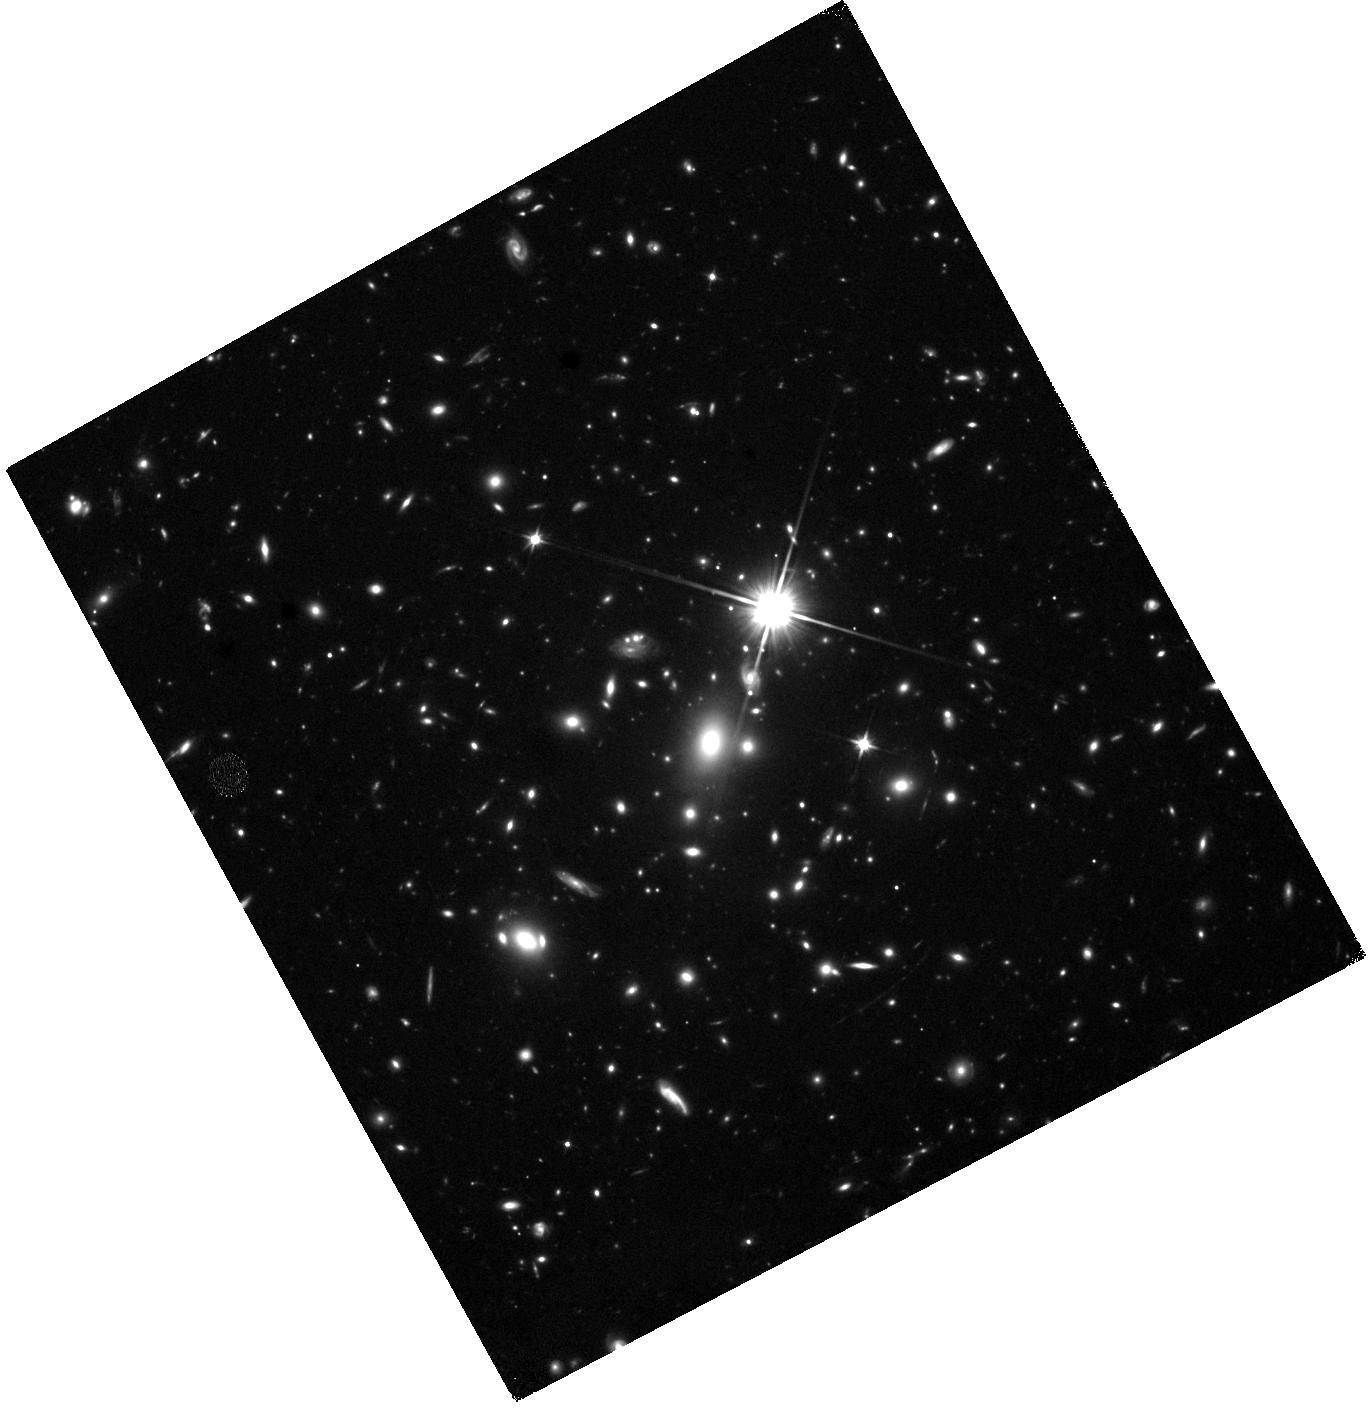
Target: WHL0137-08
Instrument: WFC3/IR
Filter: F110W
Exposure: 41 min
Observation ID: hst_16668_22_wfc3_ir_f110w_ieov22

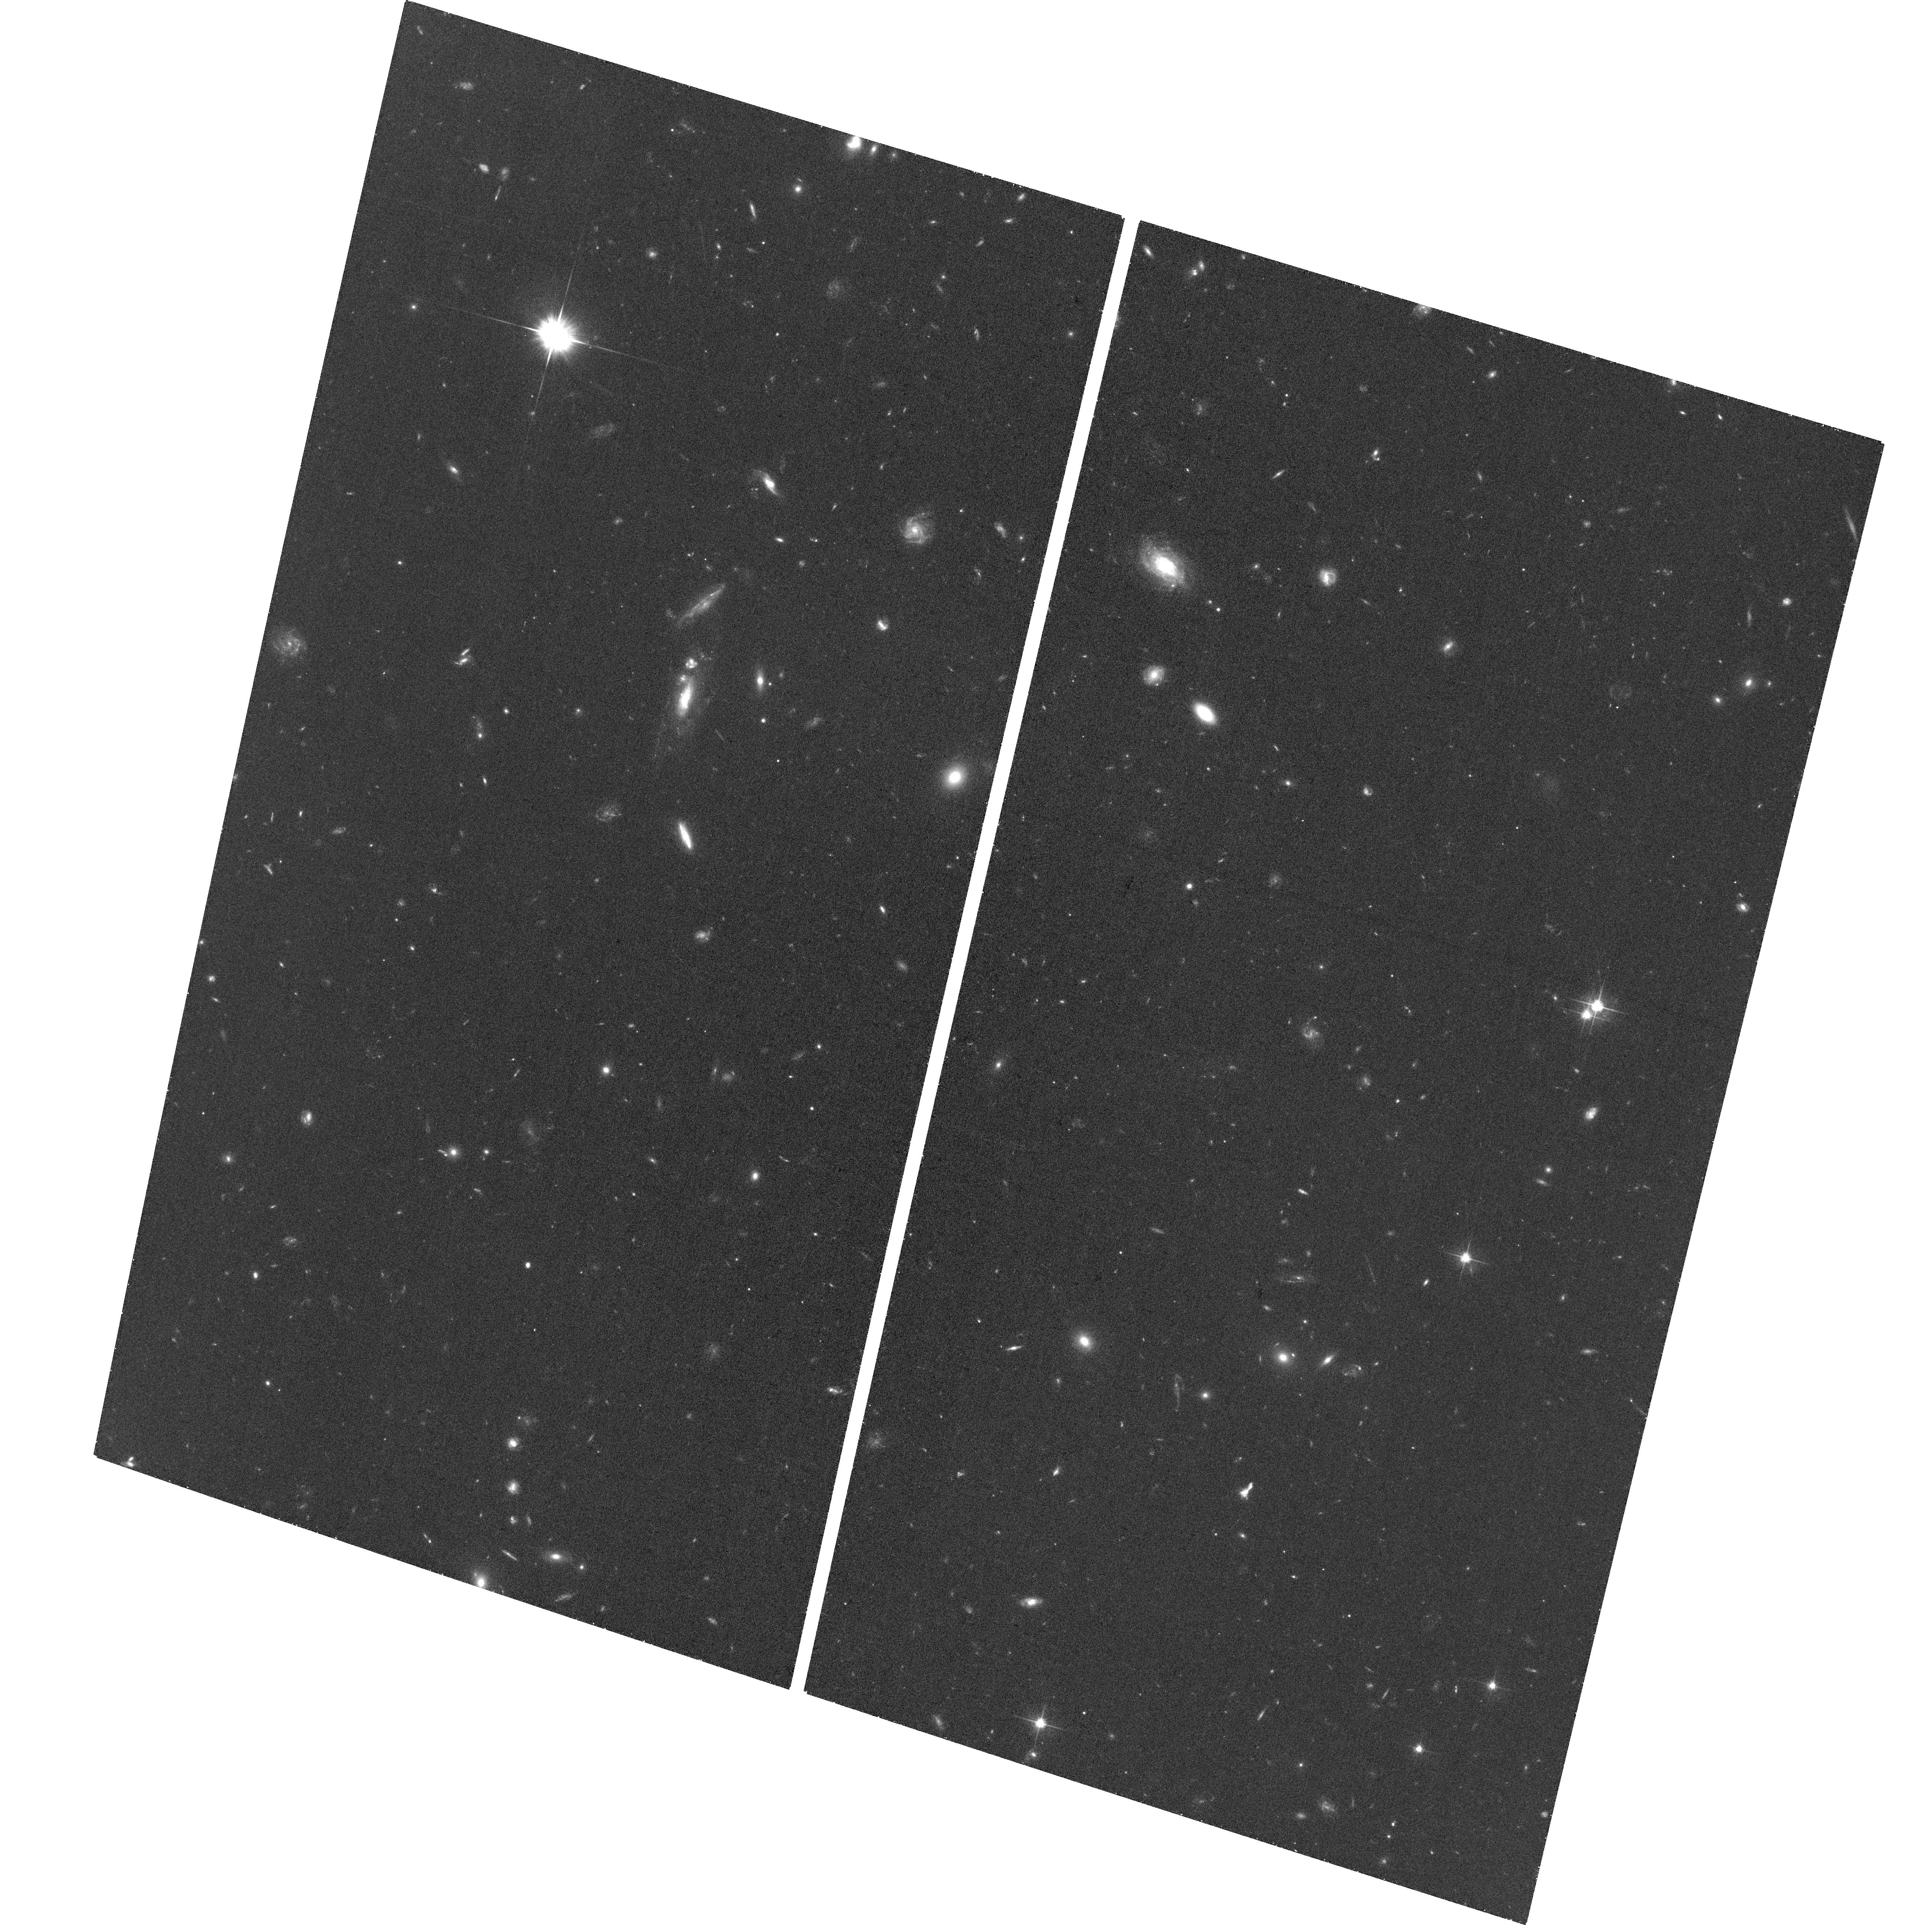
Target: field at RA 24.268°, Dec -8.404°
Instrument: ACS/WFC
Filter: F606W
Exposure: 31 min
Observation ID: hst_16668_44_acs_wfc_f606w_jeov44

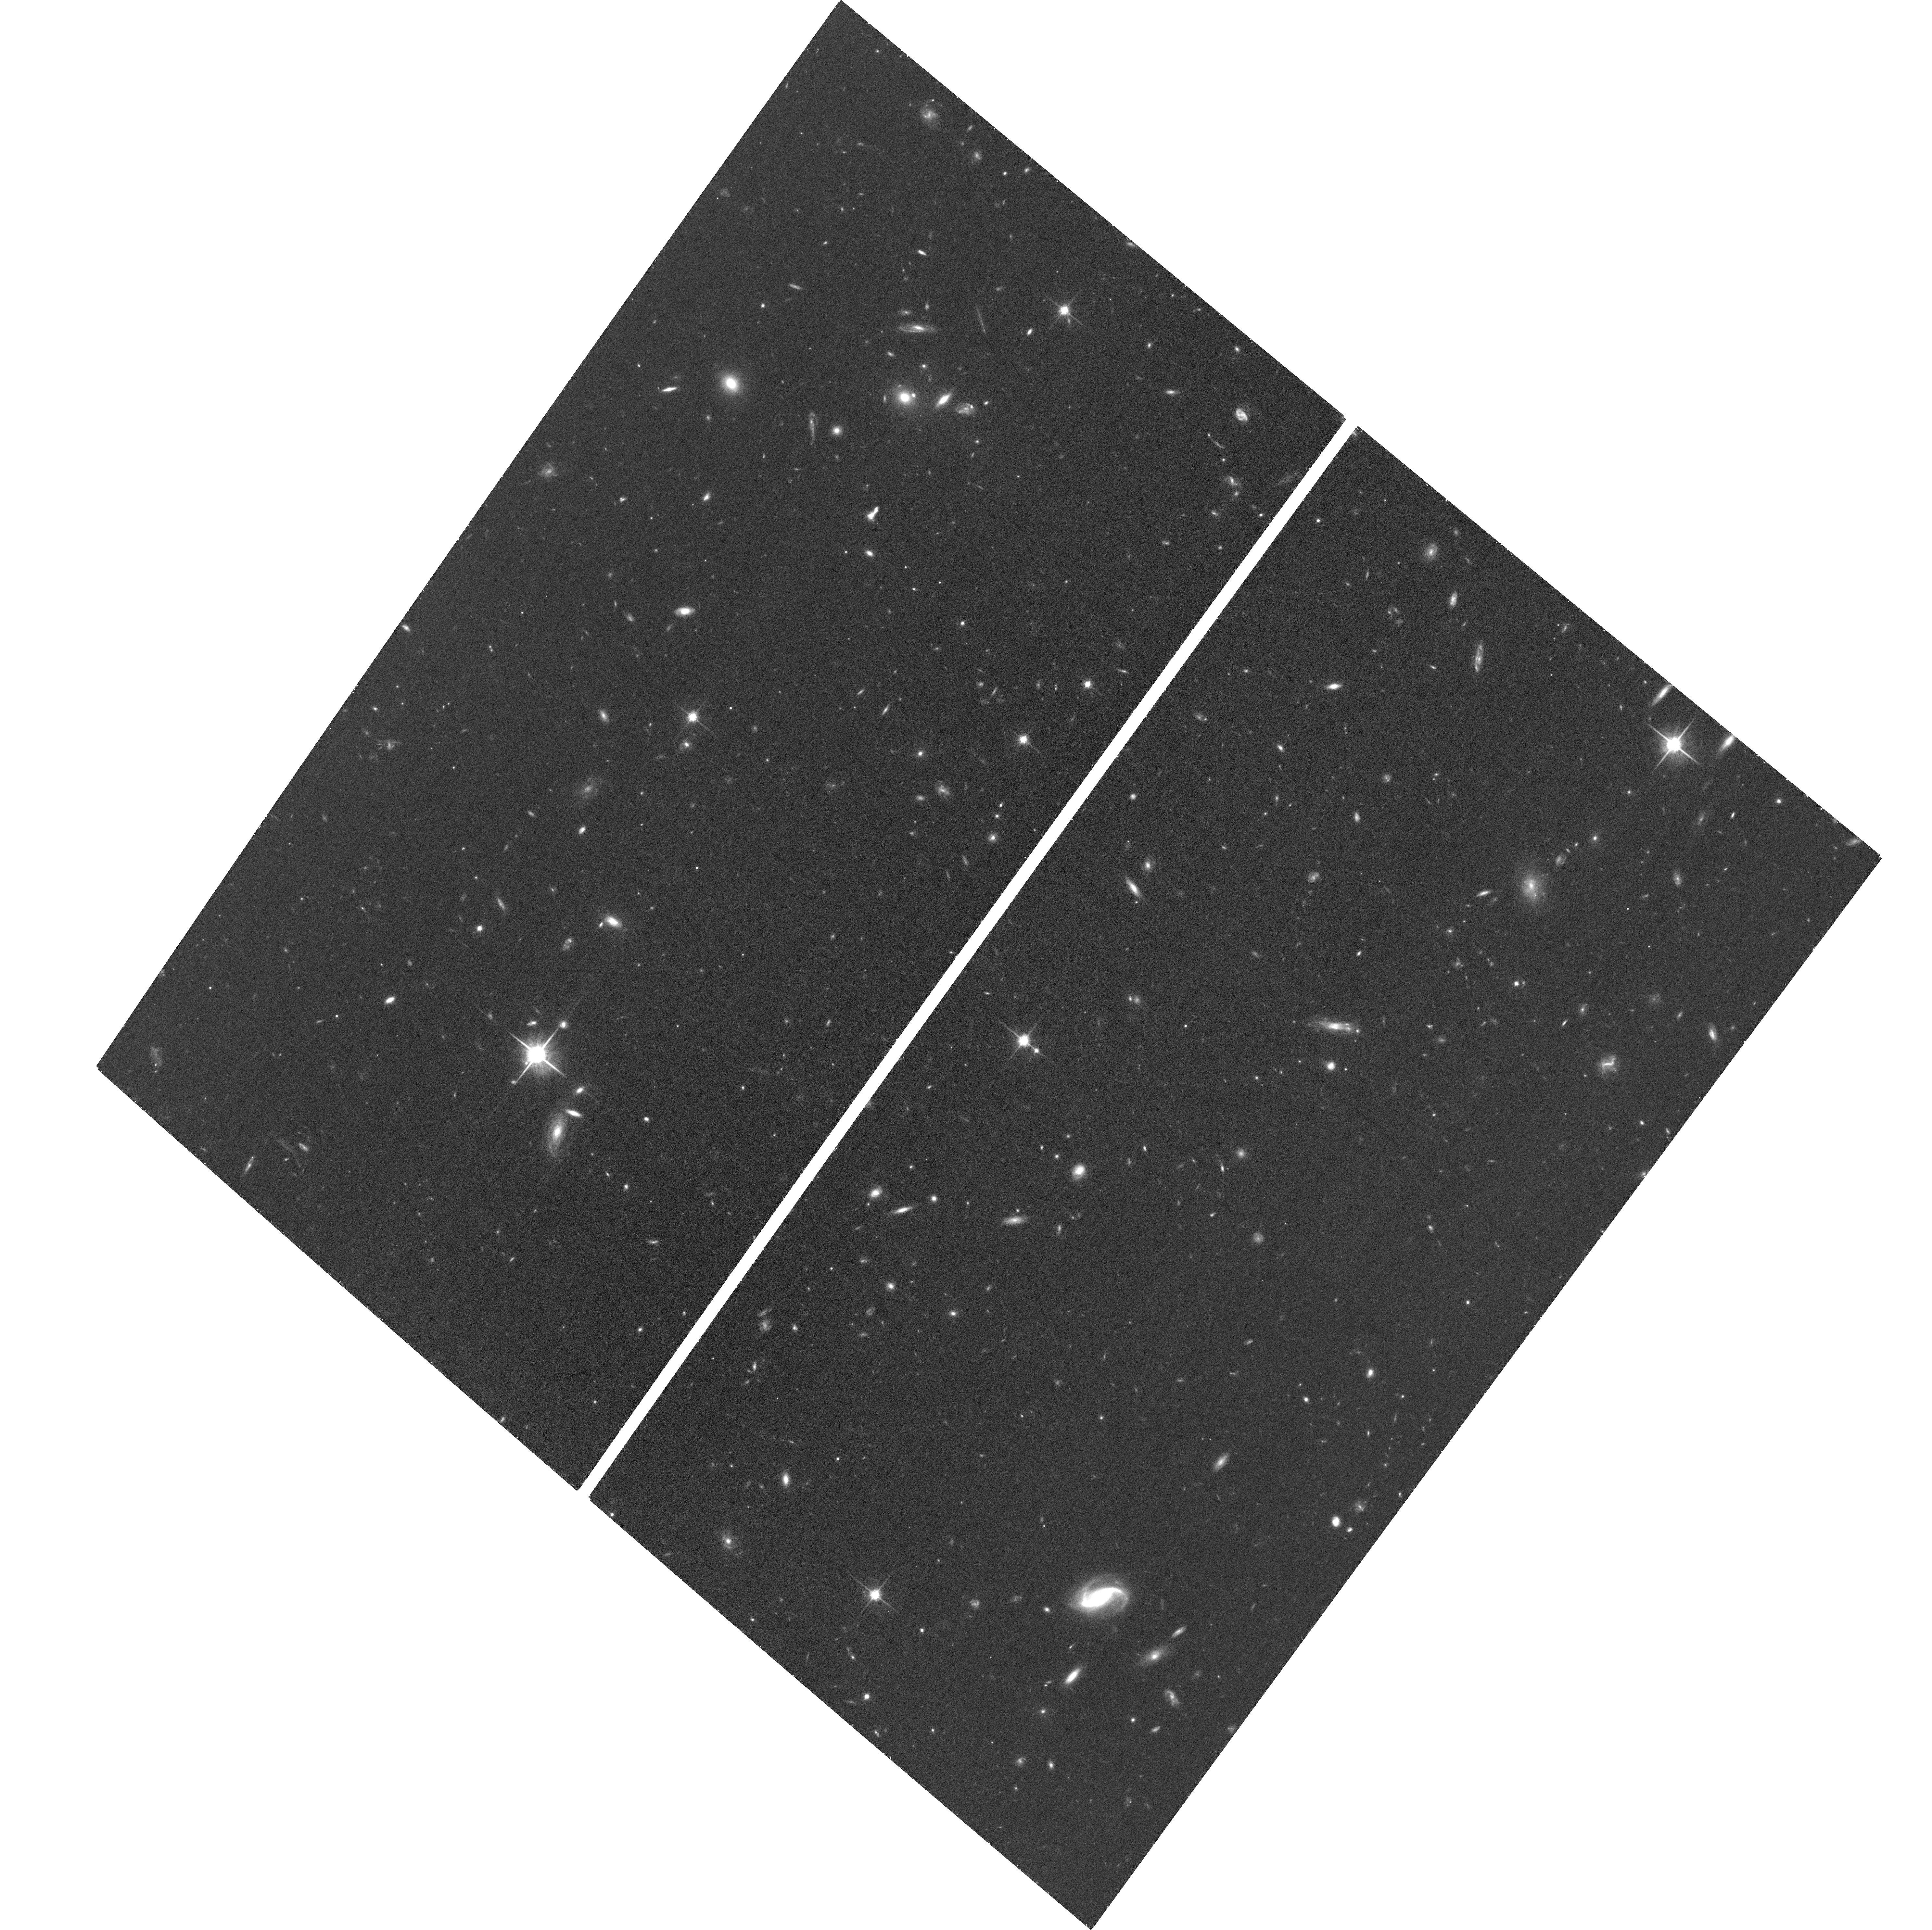
Target: field at RA 24.253°, Dec -8.443°
Instrument: ACS/WFC
Filter: F814W
Exposure: 33 min
Observation ID: hst_16668_11_acs_wfc_f814w_jeov11

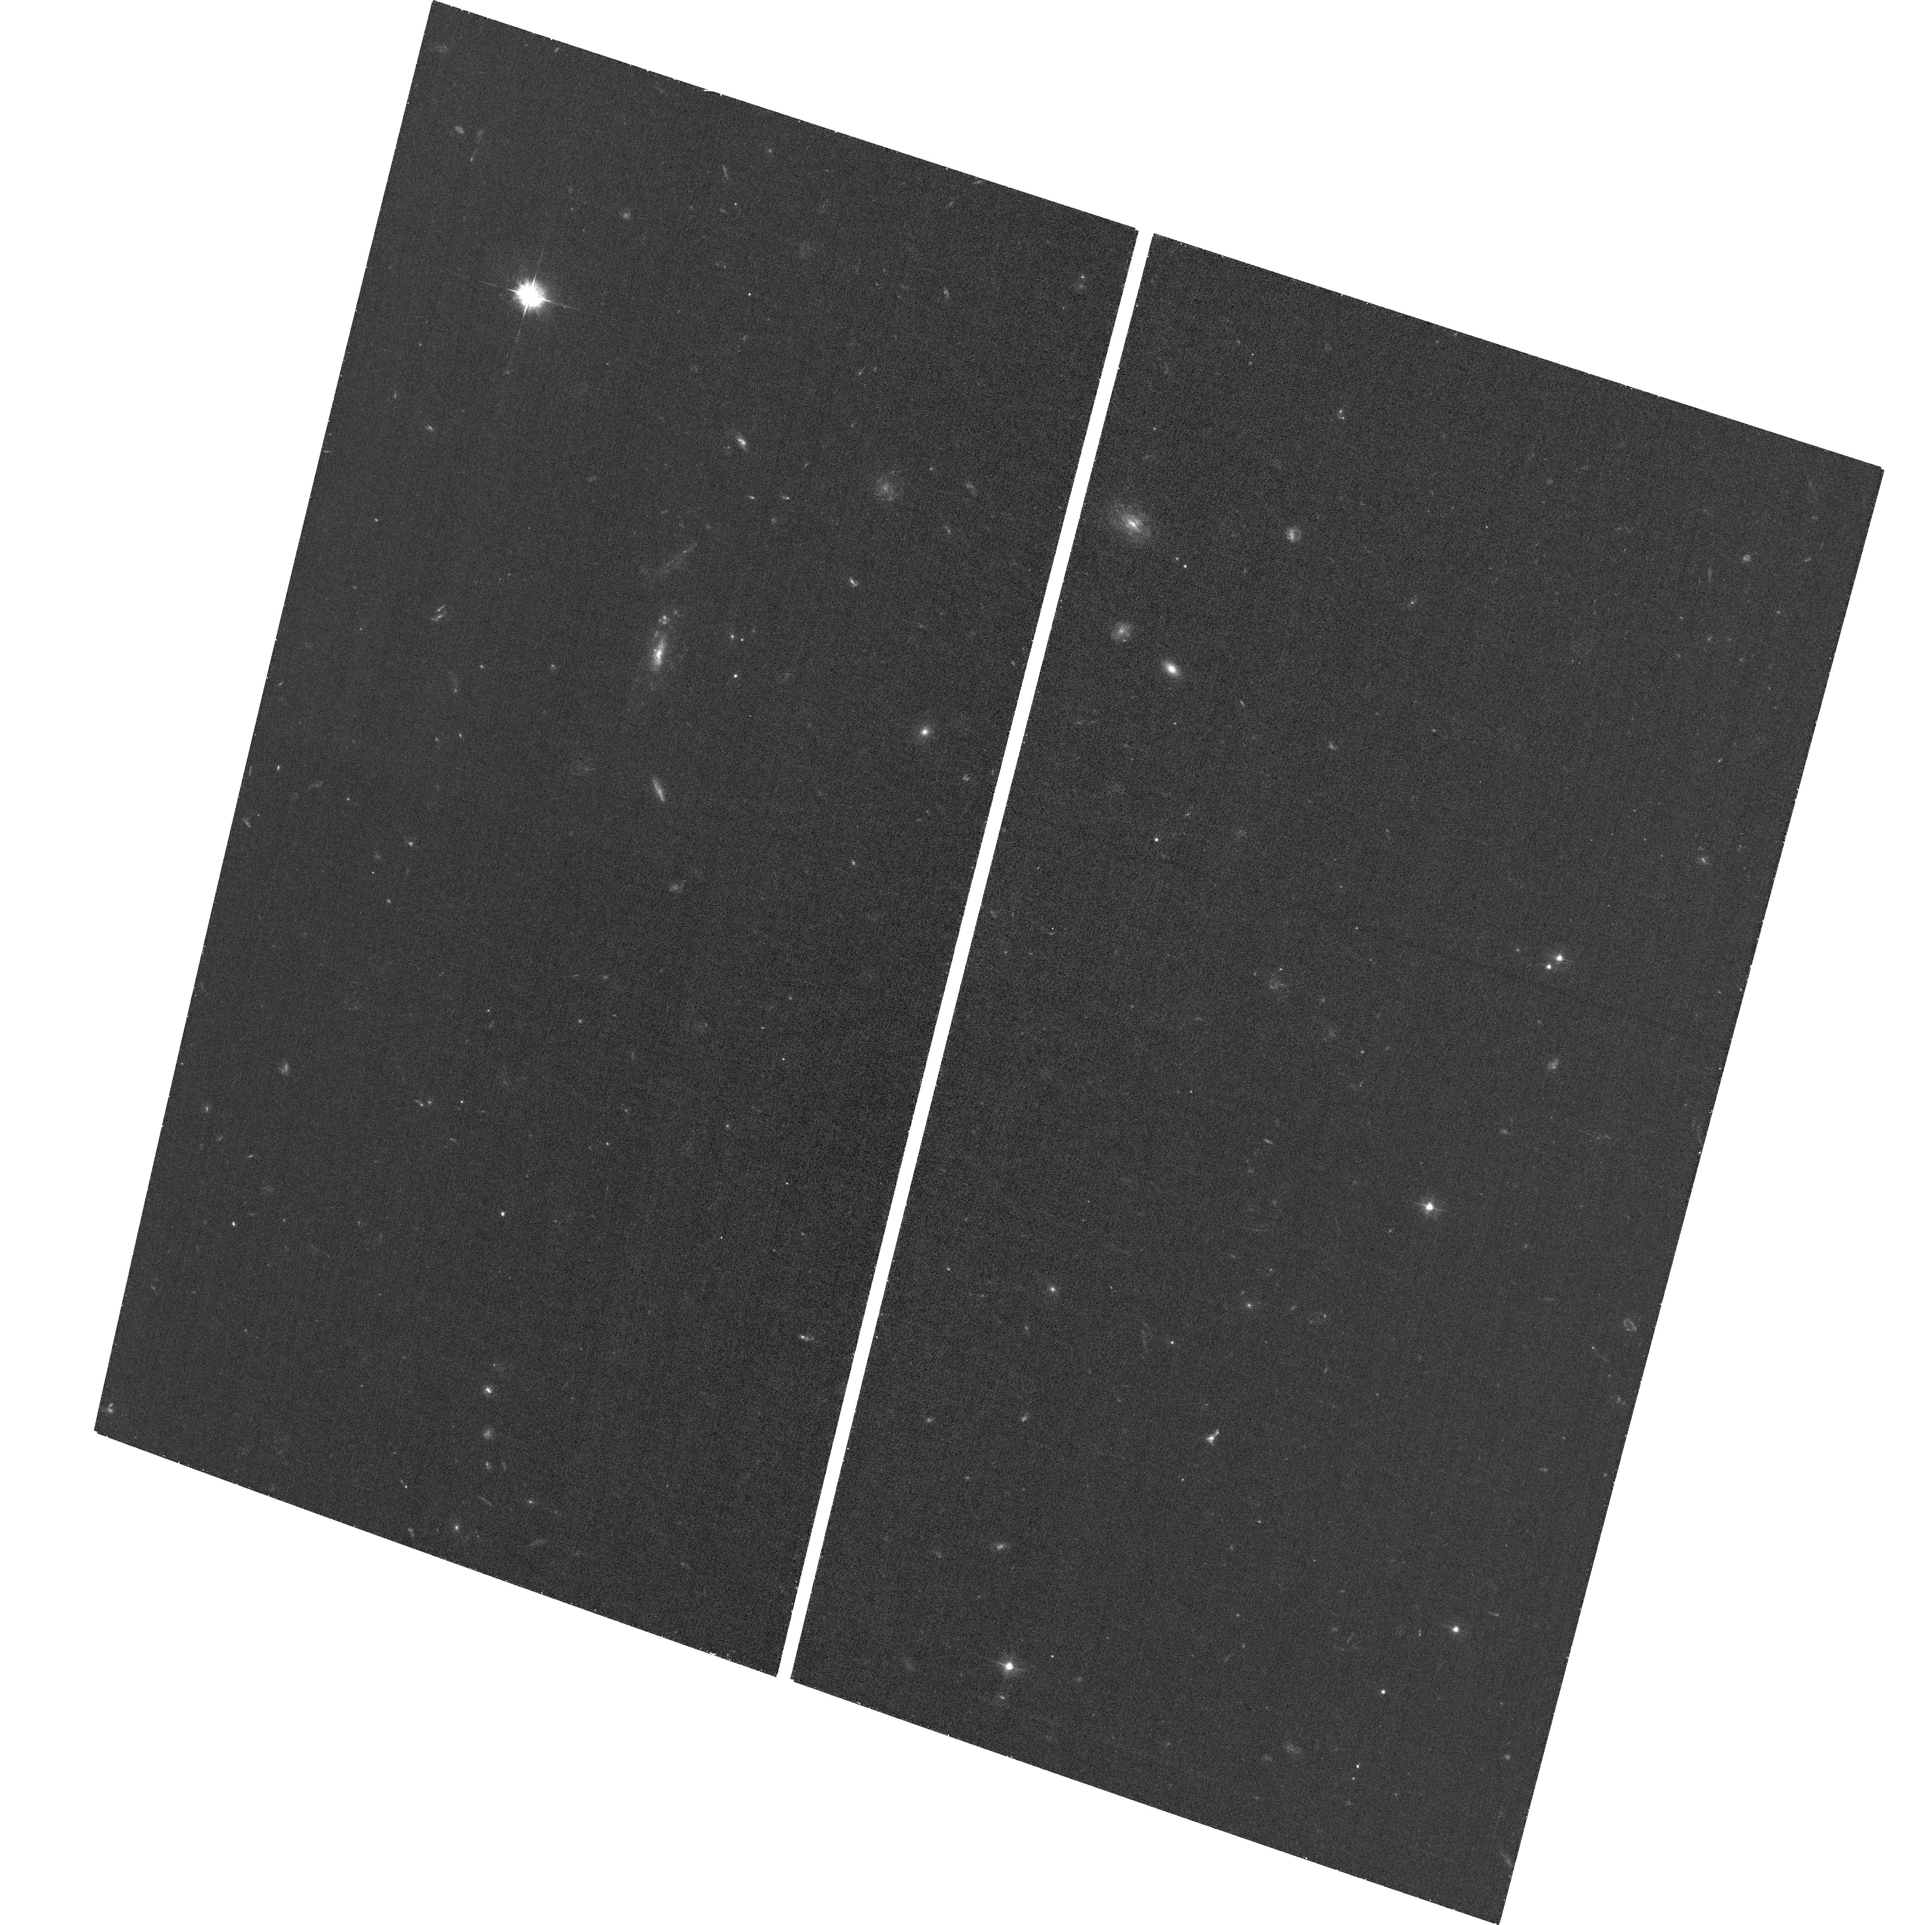
Target: field at RA 24.267°, Dec -8.405°
Instrument: ACS/WFC
Filter: F435W
Exposure: 33 min
Observation ID: hst_16668_22_acs_wfc_f435w_jeov22

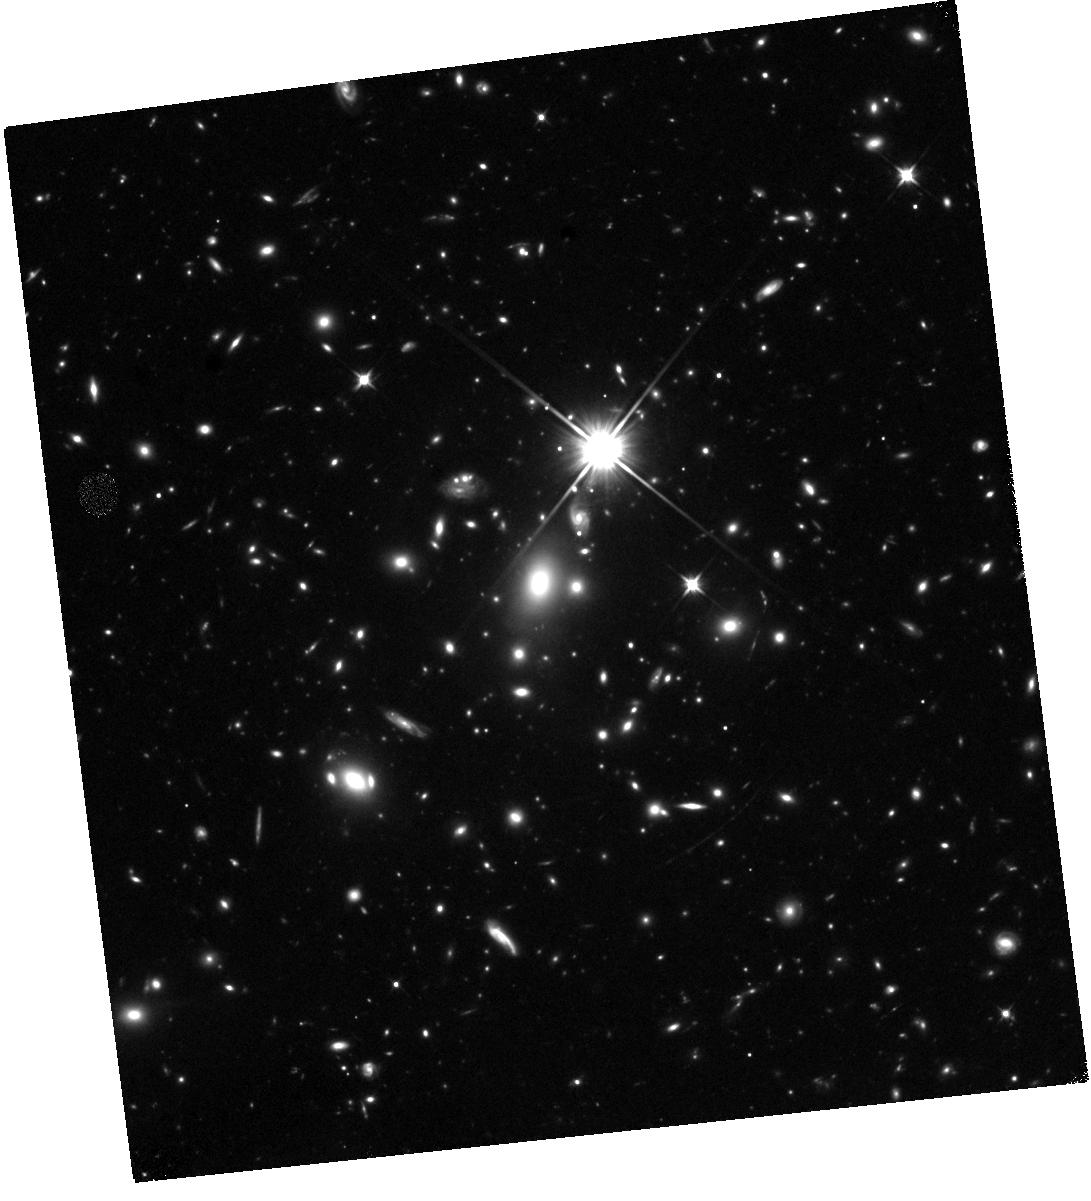
Target: WHL0137-08
Instrument: WFC3/IR
Filter: F110W
Exposure: 41 min
Observation ID: hst_16668_11_wfc3_ir_f110w_ieov11

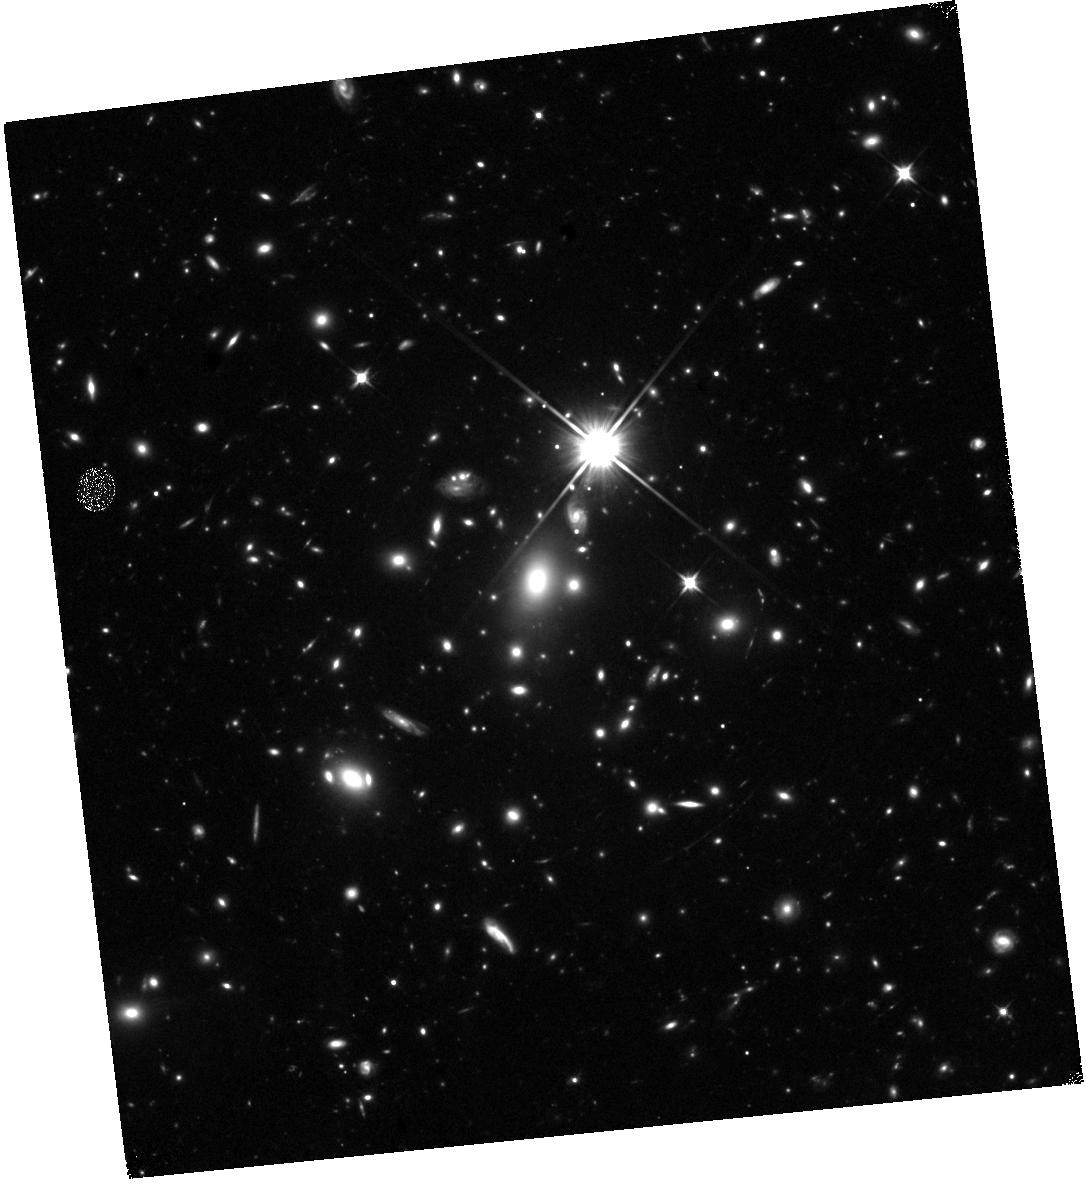
Target: WHL0137-08
Instrument: WFC3/IR
Filter: F110W
Exposure: 41 min
Observation ID: hst_16668_33_wfc3_ir_f110w_ieov33

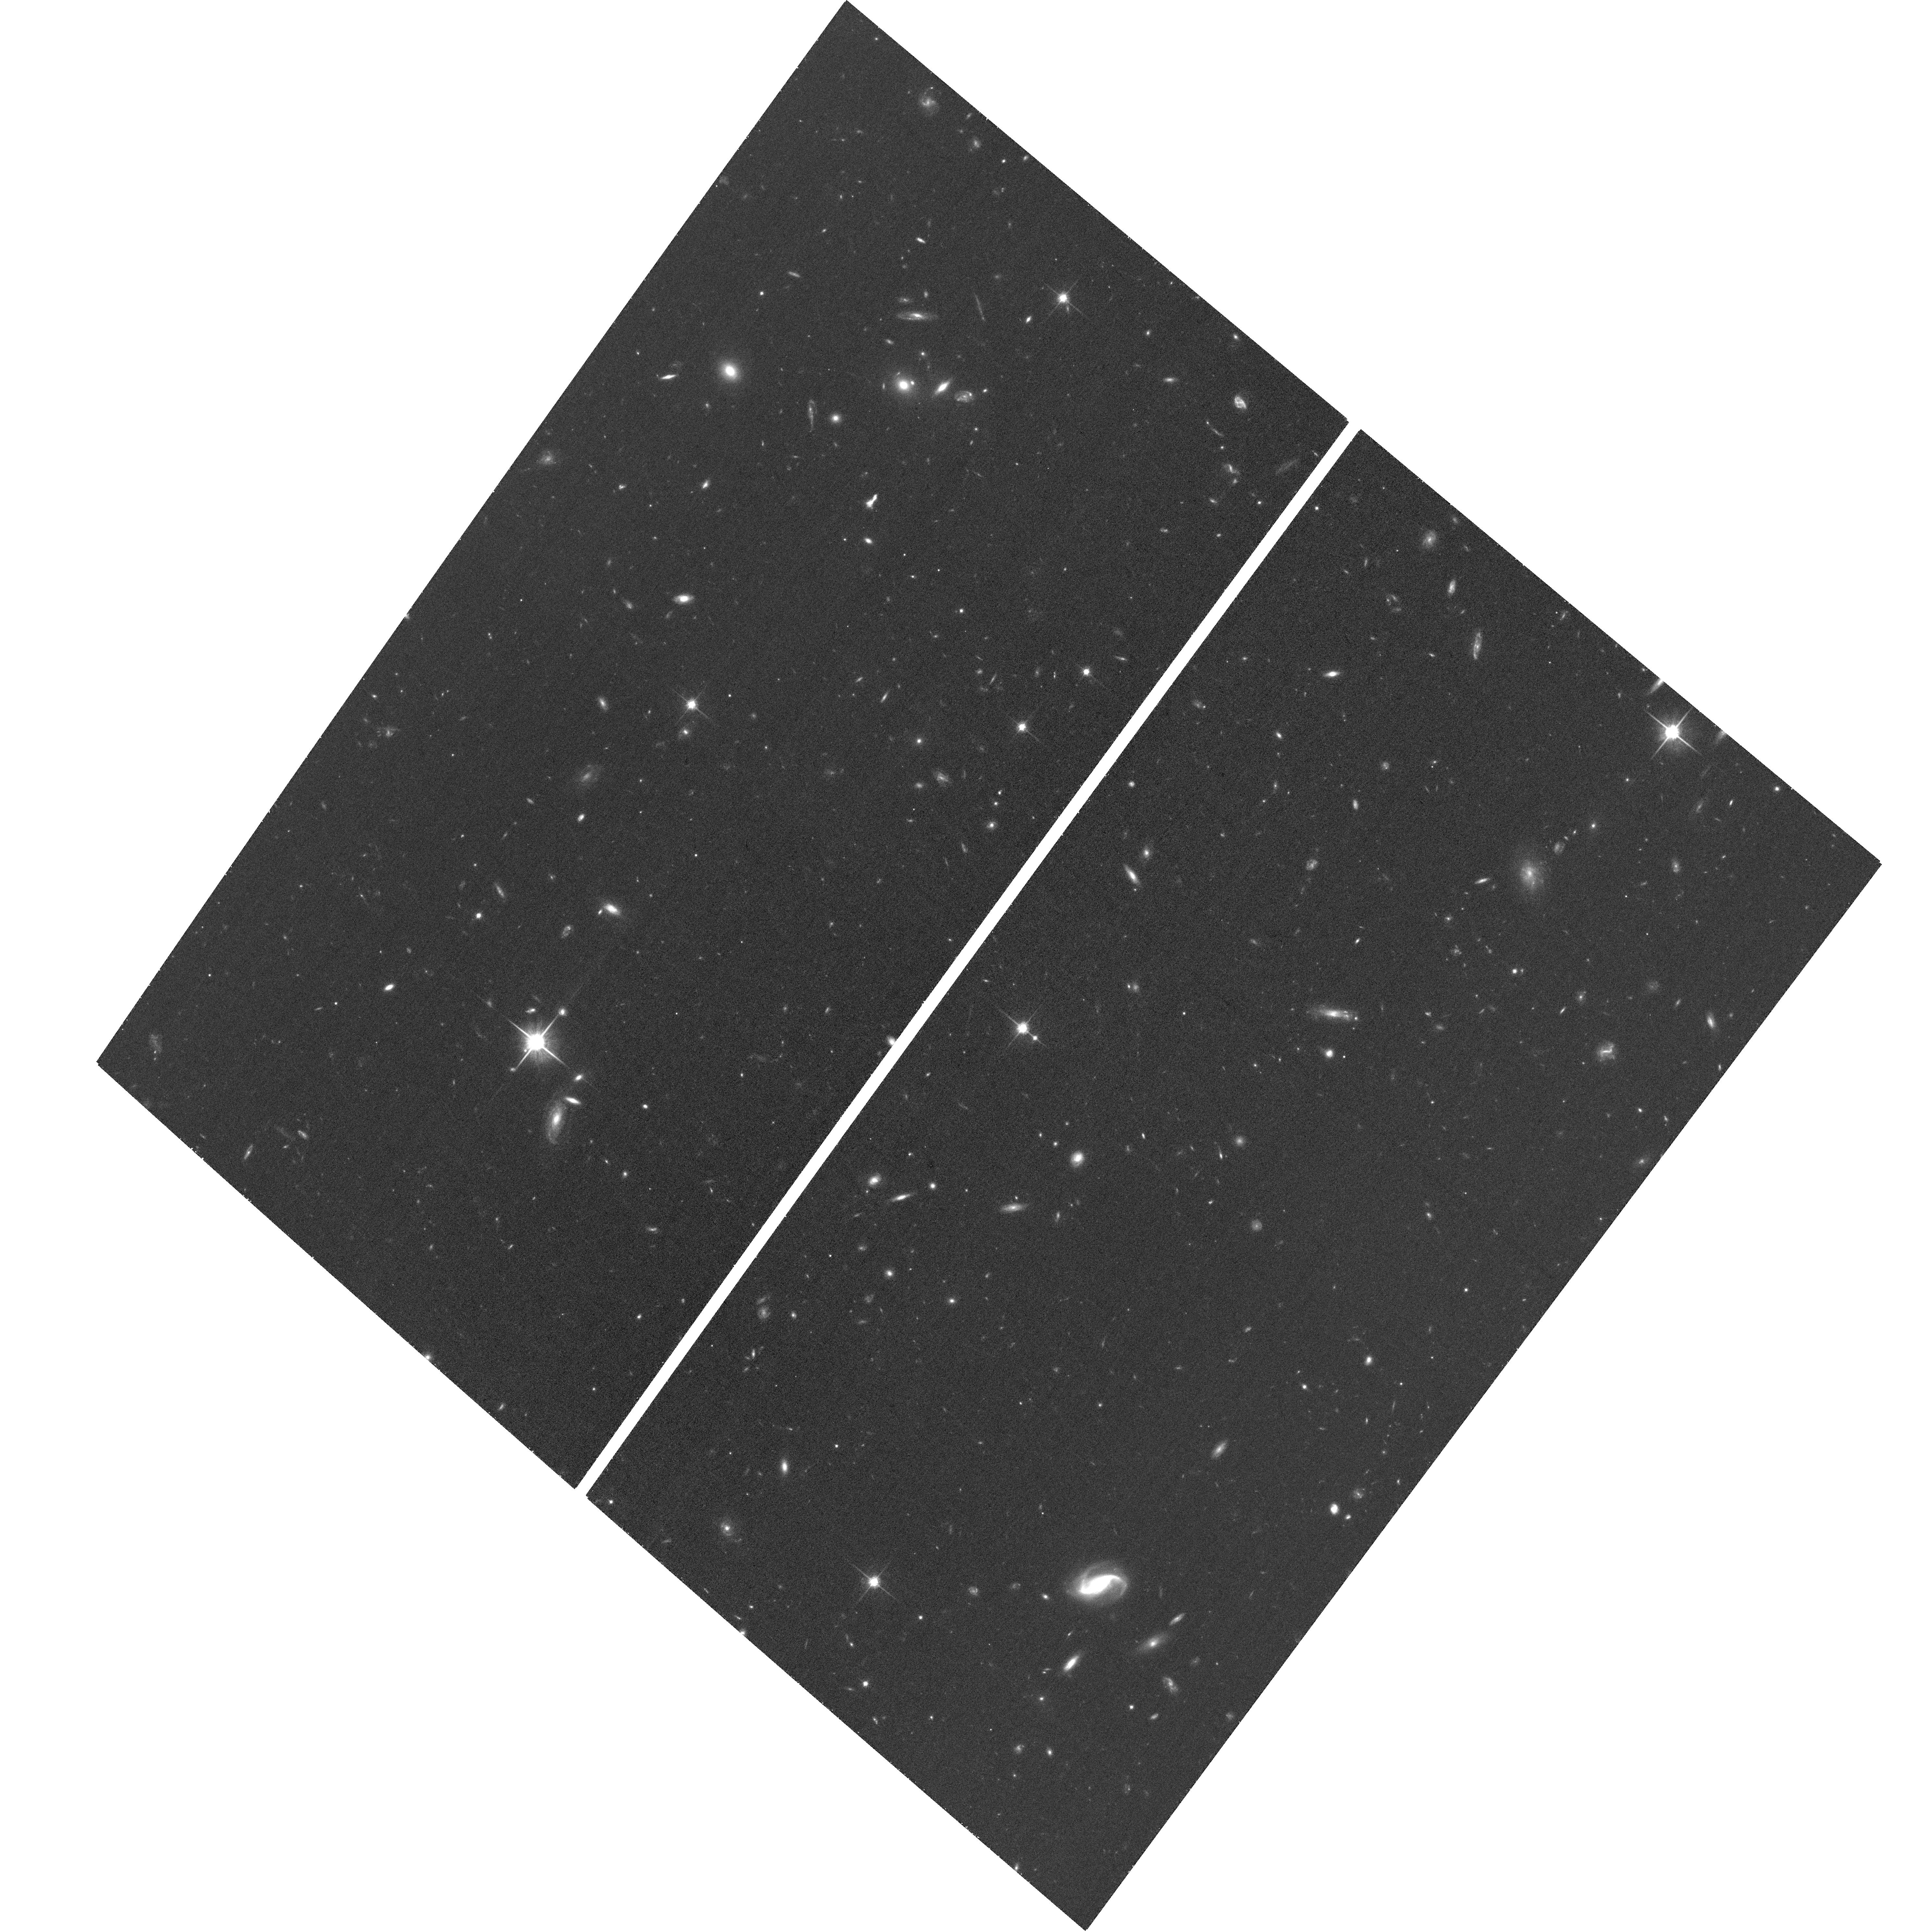
Target: field at RA 24.253°, Dec -8.443°
Instrument: ACS/WFC
Filter: F814W
Exposure: 33 min
Observation ID: hst_16668_33_acs_wfc_f814w_jeov33

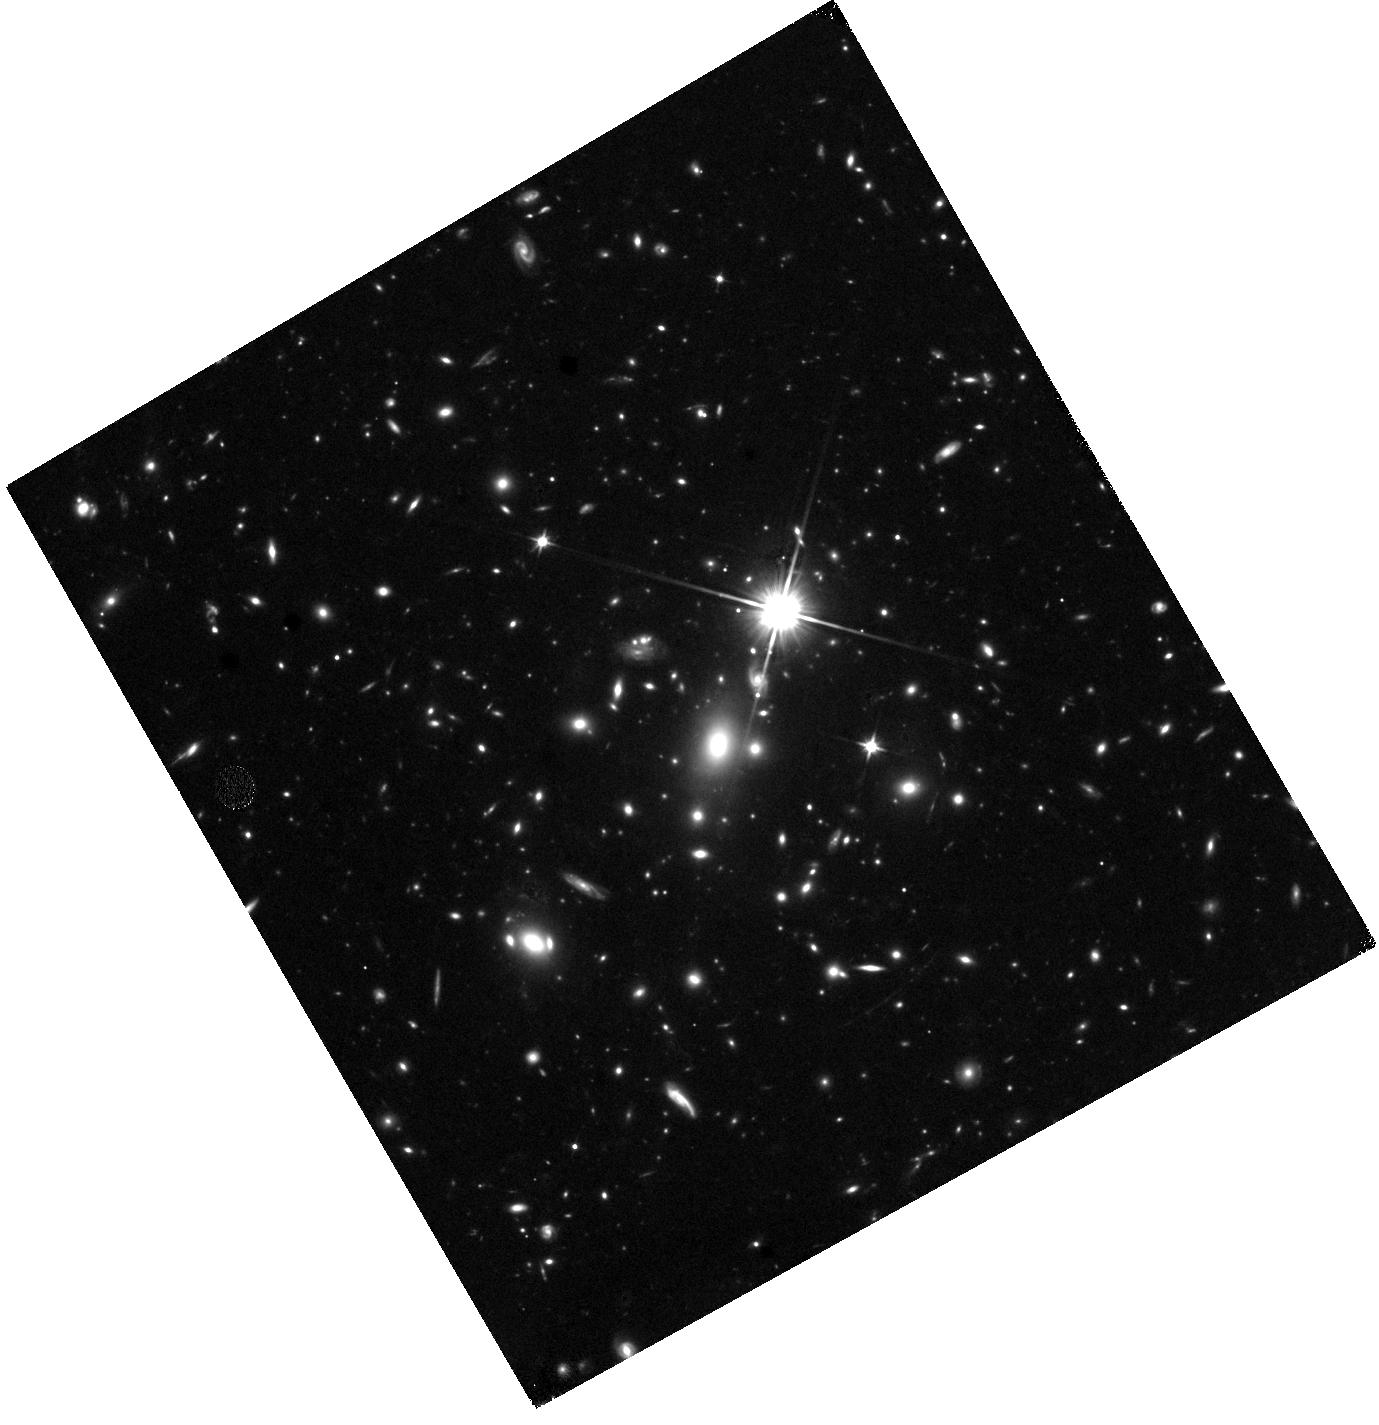
Target: WHL0137-08
Instrument: WFC3/IR
Filter: F110W
Exposure: 41 min
Observation ID: hst_16668_44_wfc3_ir_f110w_ieov44

Monitoring Earendel, the Lensed z~6 Star (PI: Coe, Dan)

Three strongly magnified individual stars have been discovered in z~1 galaxies thanks to temporary boosts from microlensing. All were discovered as transient events that have since faded. Now a more persistent and distant lensed star has been discovered at z~6, named "Earendel" ("morning light"). Its extremely high magnification has persisted for 3.5 years between HST observations, consistent with microlensing simulations of this object. But HST monitoring of the z~1 stars revealed things weren't always as they seemed. Here we propose the first repeat monitoring of Earendel in the same WFC3/IR filter, with 4 more epochs F110W imaging. These data will yield Earendel's baseline flux to better constrain its magnification, and thus luminosity and mass. Current HST data suggest it is likely very massive > 50 M_sun. And at z~6, it is likely low metallicity < 0.2 Z_sun. Very massive low metallicity stars are extremely rare in the local group and thus hard to study locally. Such stars are the likely progenitors of ~30 M_sun black holes measured by LIGO gravitational wave detections. But models of their evolutionary tracks are highly uncertain. Remarkably, this isolated z~6 star may offer the best opportunity to pinpoint the giant branch of a low metallicity massive star. Approved JWST GO observations will constrain the star's temperature, putting a z~6 star on the H-R diagram with a luminosity (and mass) precision significantly improved by this HST proposal. To support the various communities interested in these results, we waive any proprietary period to the data, in the same spirit as the previous HST observations and approved JWST observations of this exciting target.